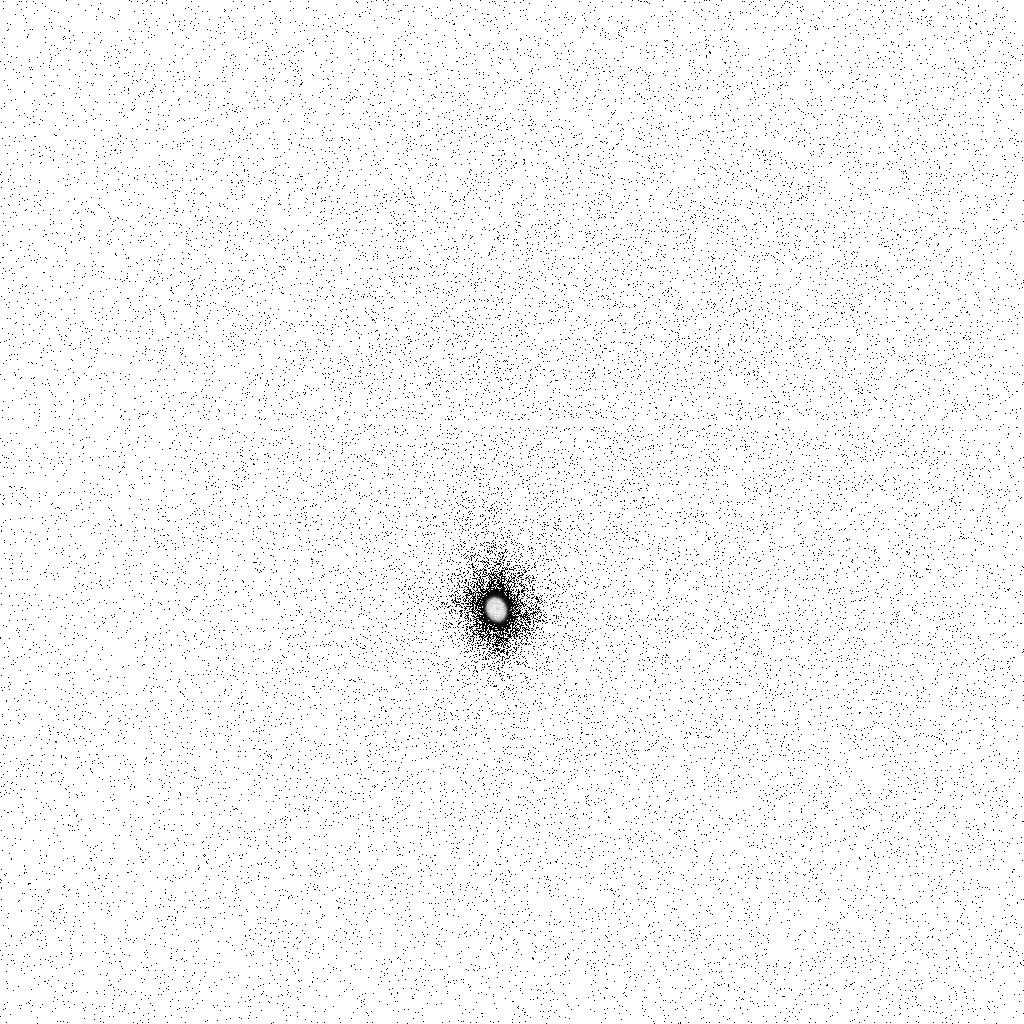
Target: CERES
Instrument: ACS/SBC
Filter: F125LP
Exposure: 10 min
Observation ID: ja1601giq

Characterization of the UV absorption feature in asteroid {1} Ceres (PI: Li, Jian-Yang)

We propose to obtain the UV spectrum of asteroid (1) Ceres from 120 nm to 200 nm with ACS/SBC objective prism to characterize the broad and deep absorption feature within this wavelength range as reported by ACS observations of Ceres in 2003/04 (Li et al. 2006). Our scientific goals include, 1) to characterize the absorption band, 2) to determine the origin of this spectral feature and constrain the surface composition of Ceres, and 3) to understand the albedo and color features on Ceres. HST is the only observatory currently capable of obtaining spectroscopy in this wavelength range. This observation will help improve our knowledge about this largest and oldest asteroid, and support the planning of the upcoming NASA Discovery Program mission, Dawn, orbiting asteroids Vesta and Ceres.